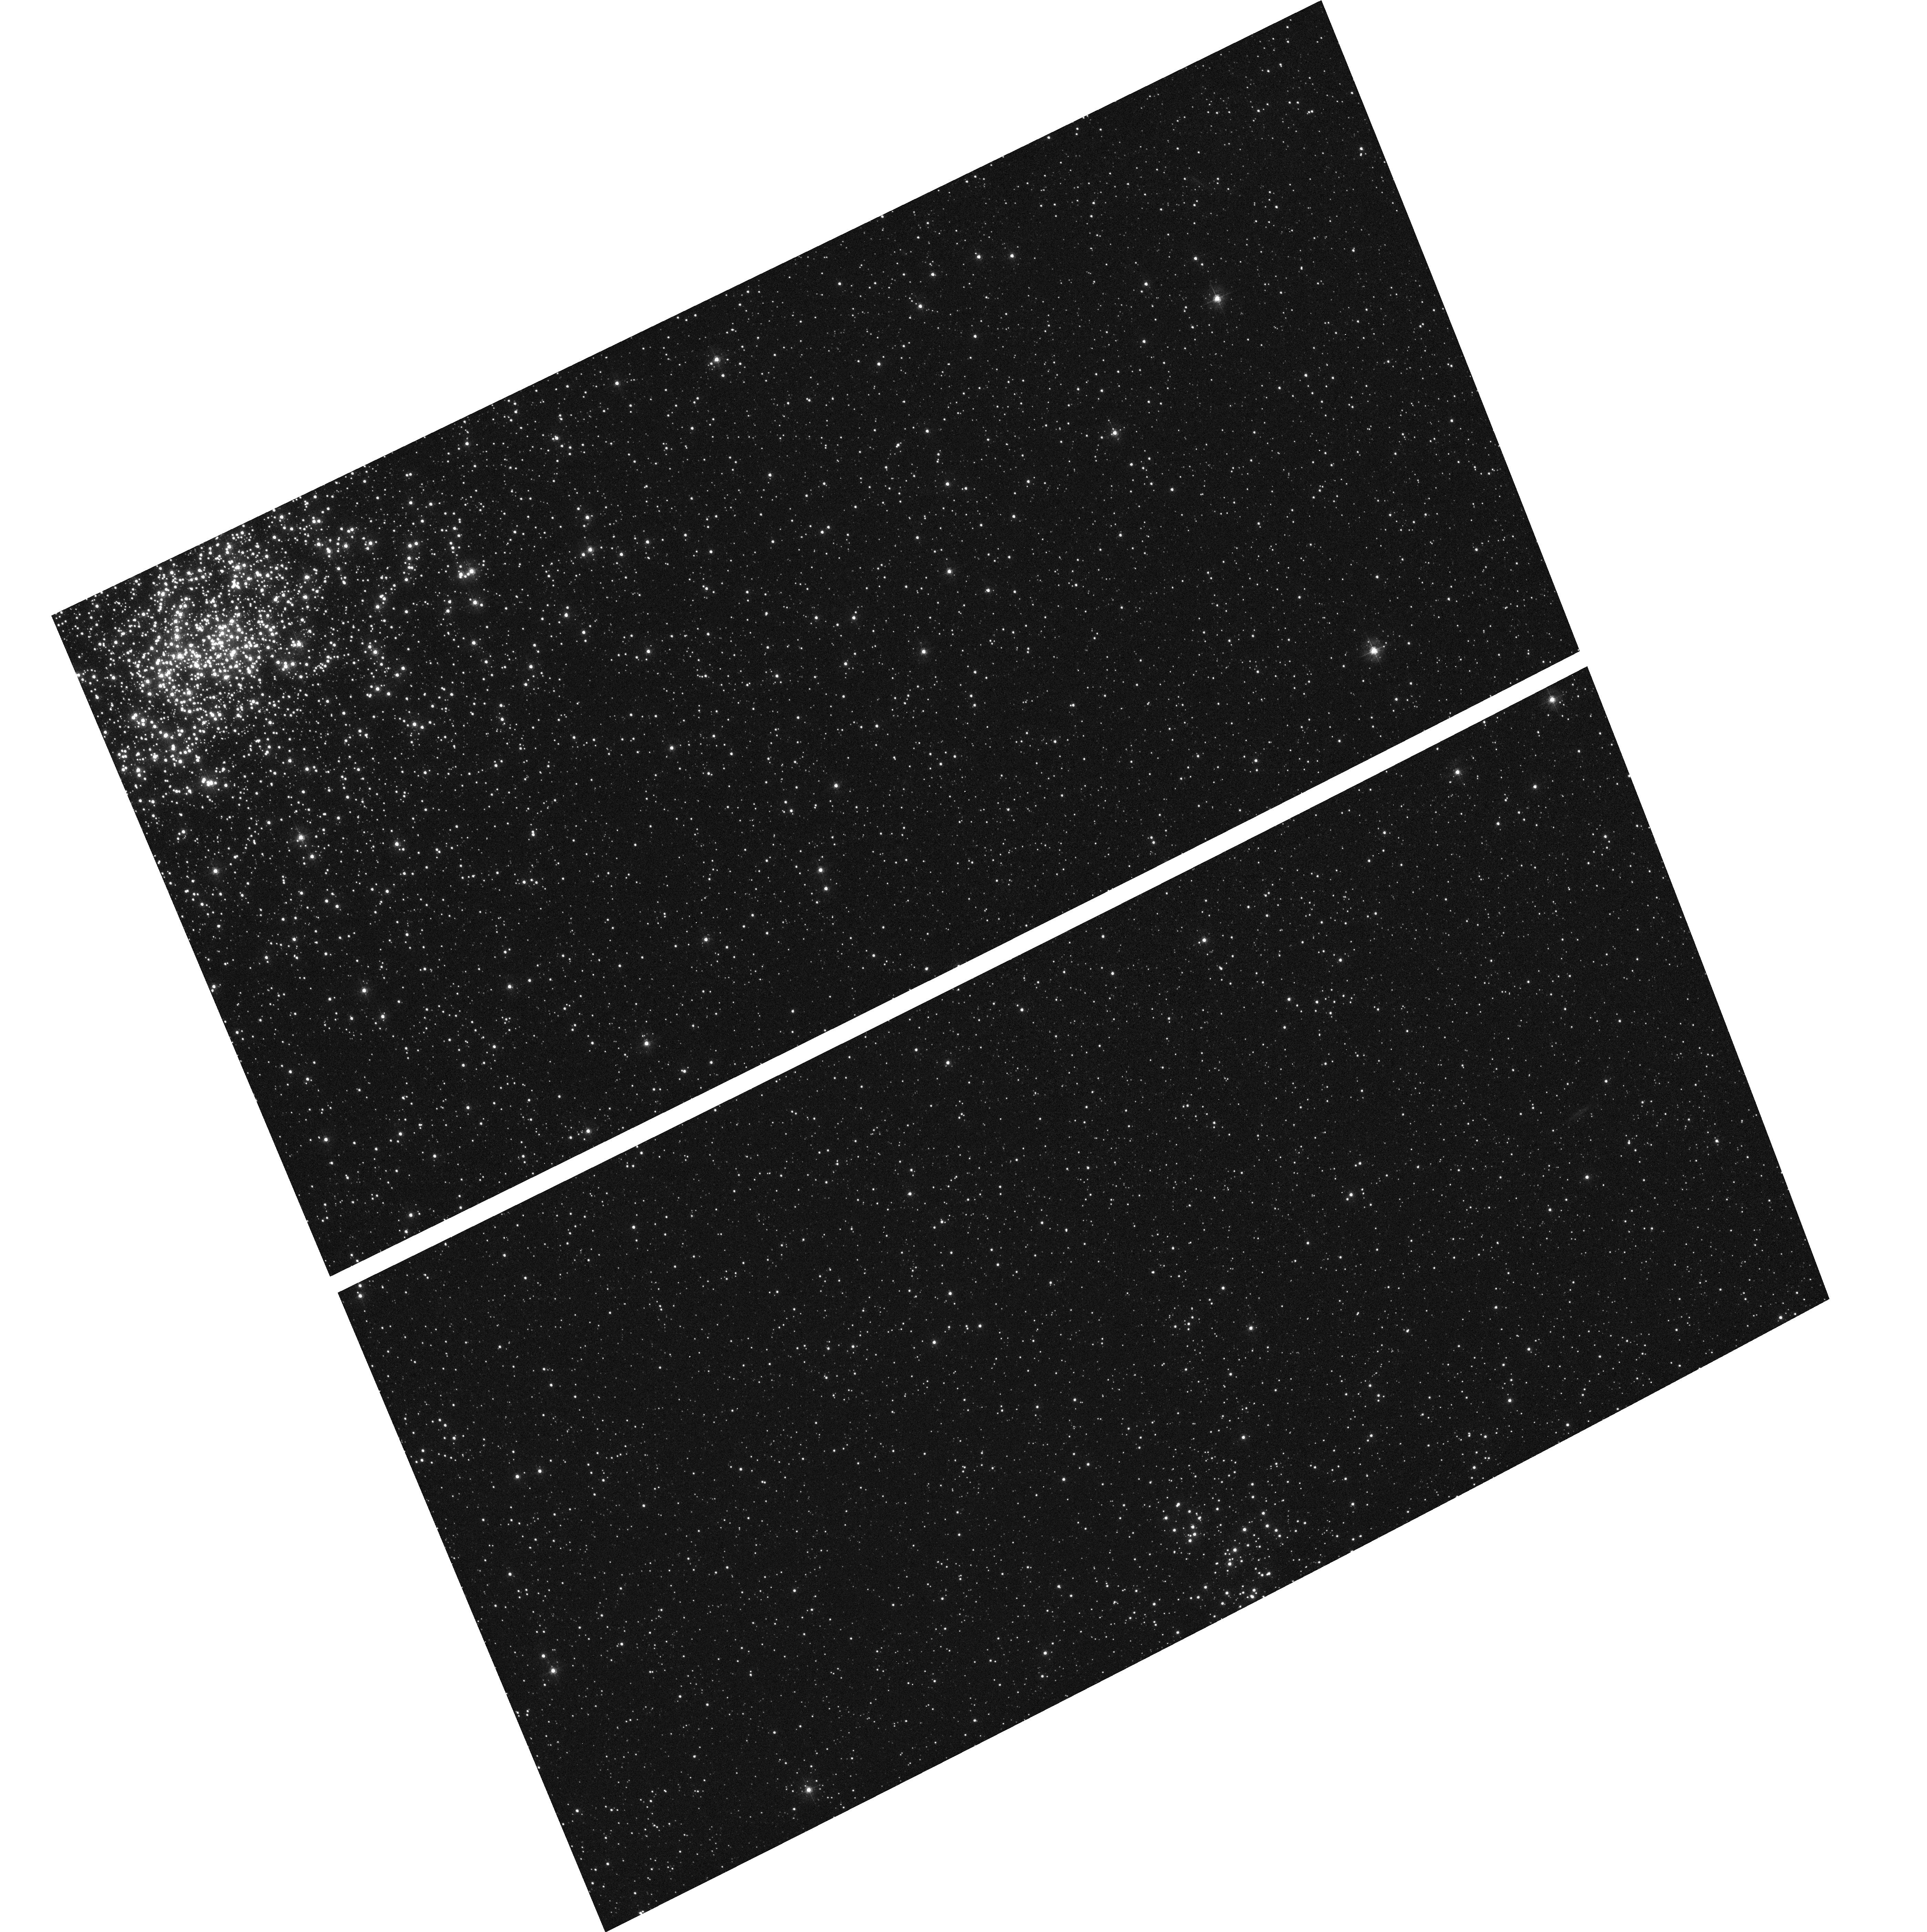
Target: field at RA 83.330°, Dec -70.999°
Instrument: ACS/WFC
Filter: F435W
Exposure: 2 min
Observation ID: hst_9827_12_acs_wfc_f435w_j8qz12

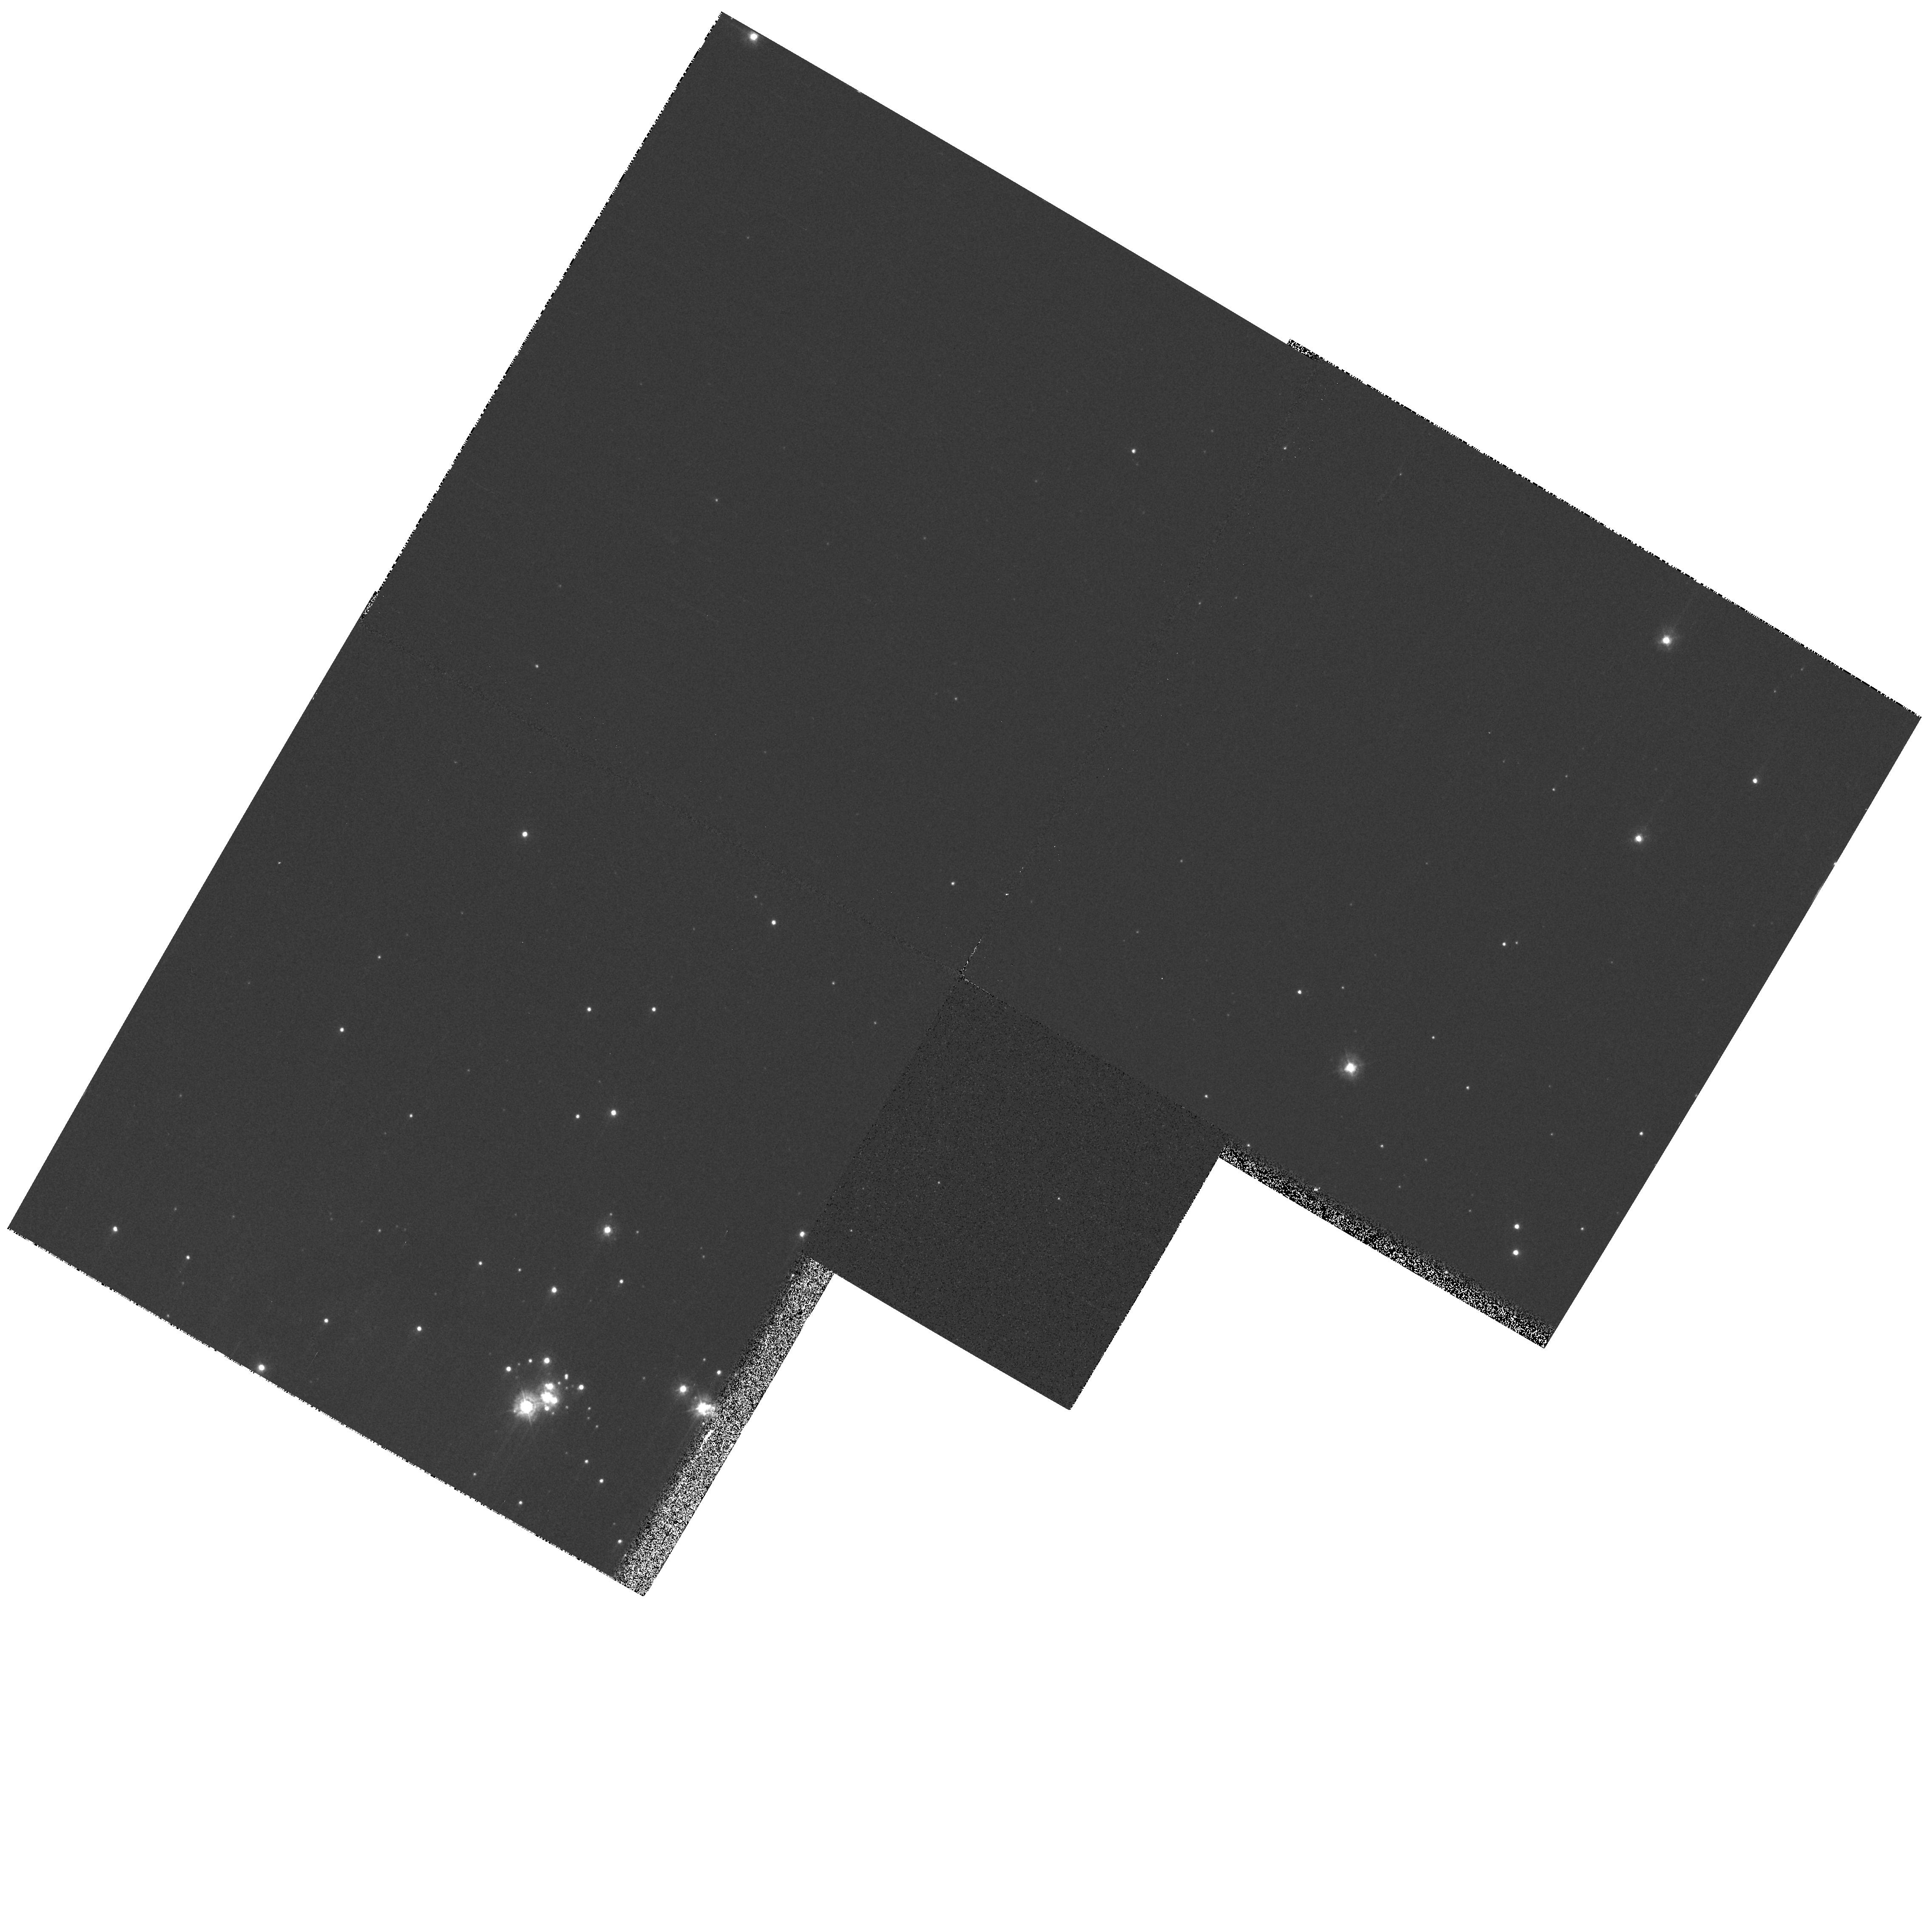
Target: field at RA 82.779°, Dec -71.053°
Instrument: WFPC2/PC
Filter: F336W
Exposure: 2 min
Observation ID: hst_9827_07_wfpc2_pc_f336w_u8qz07

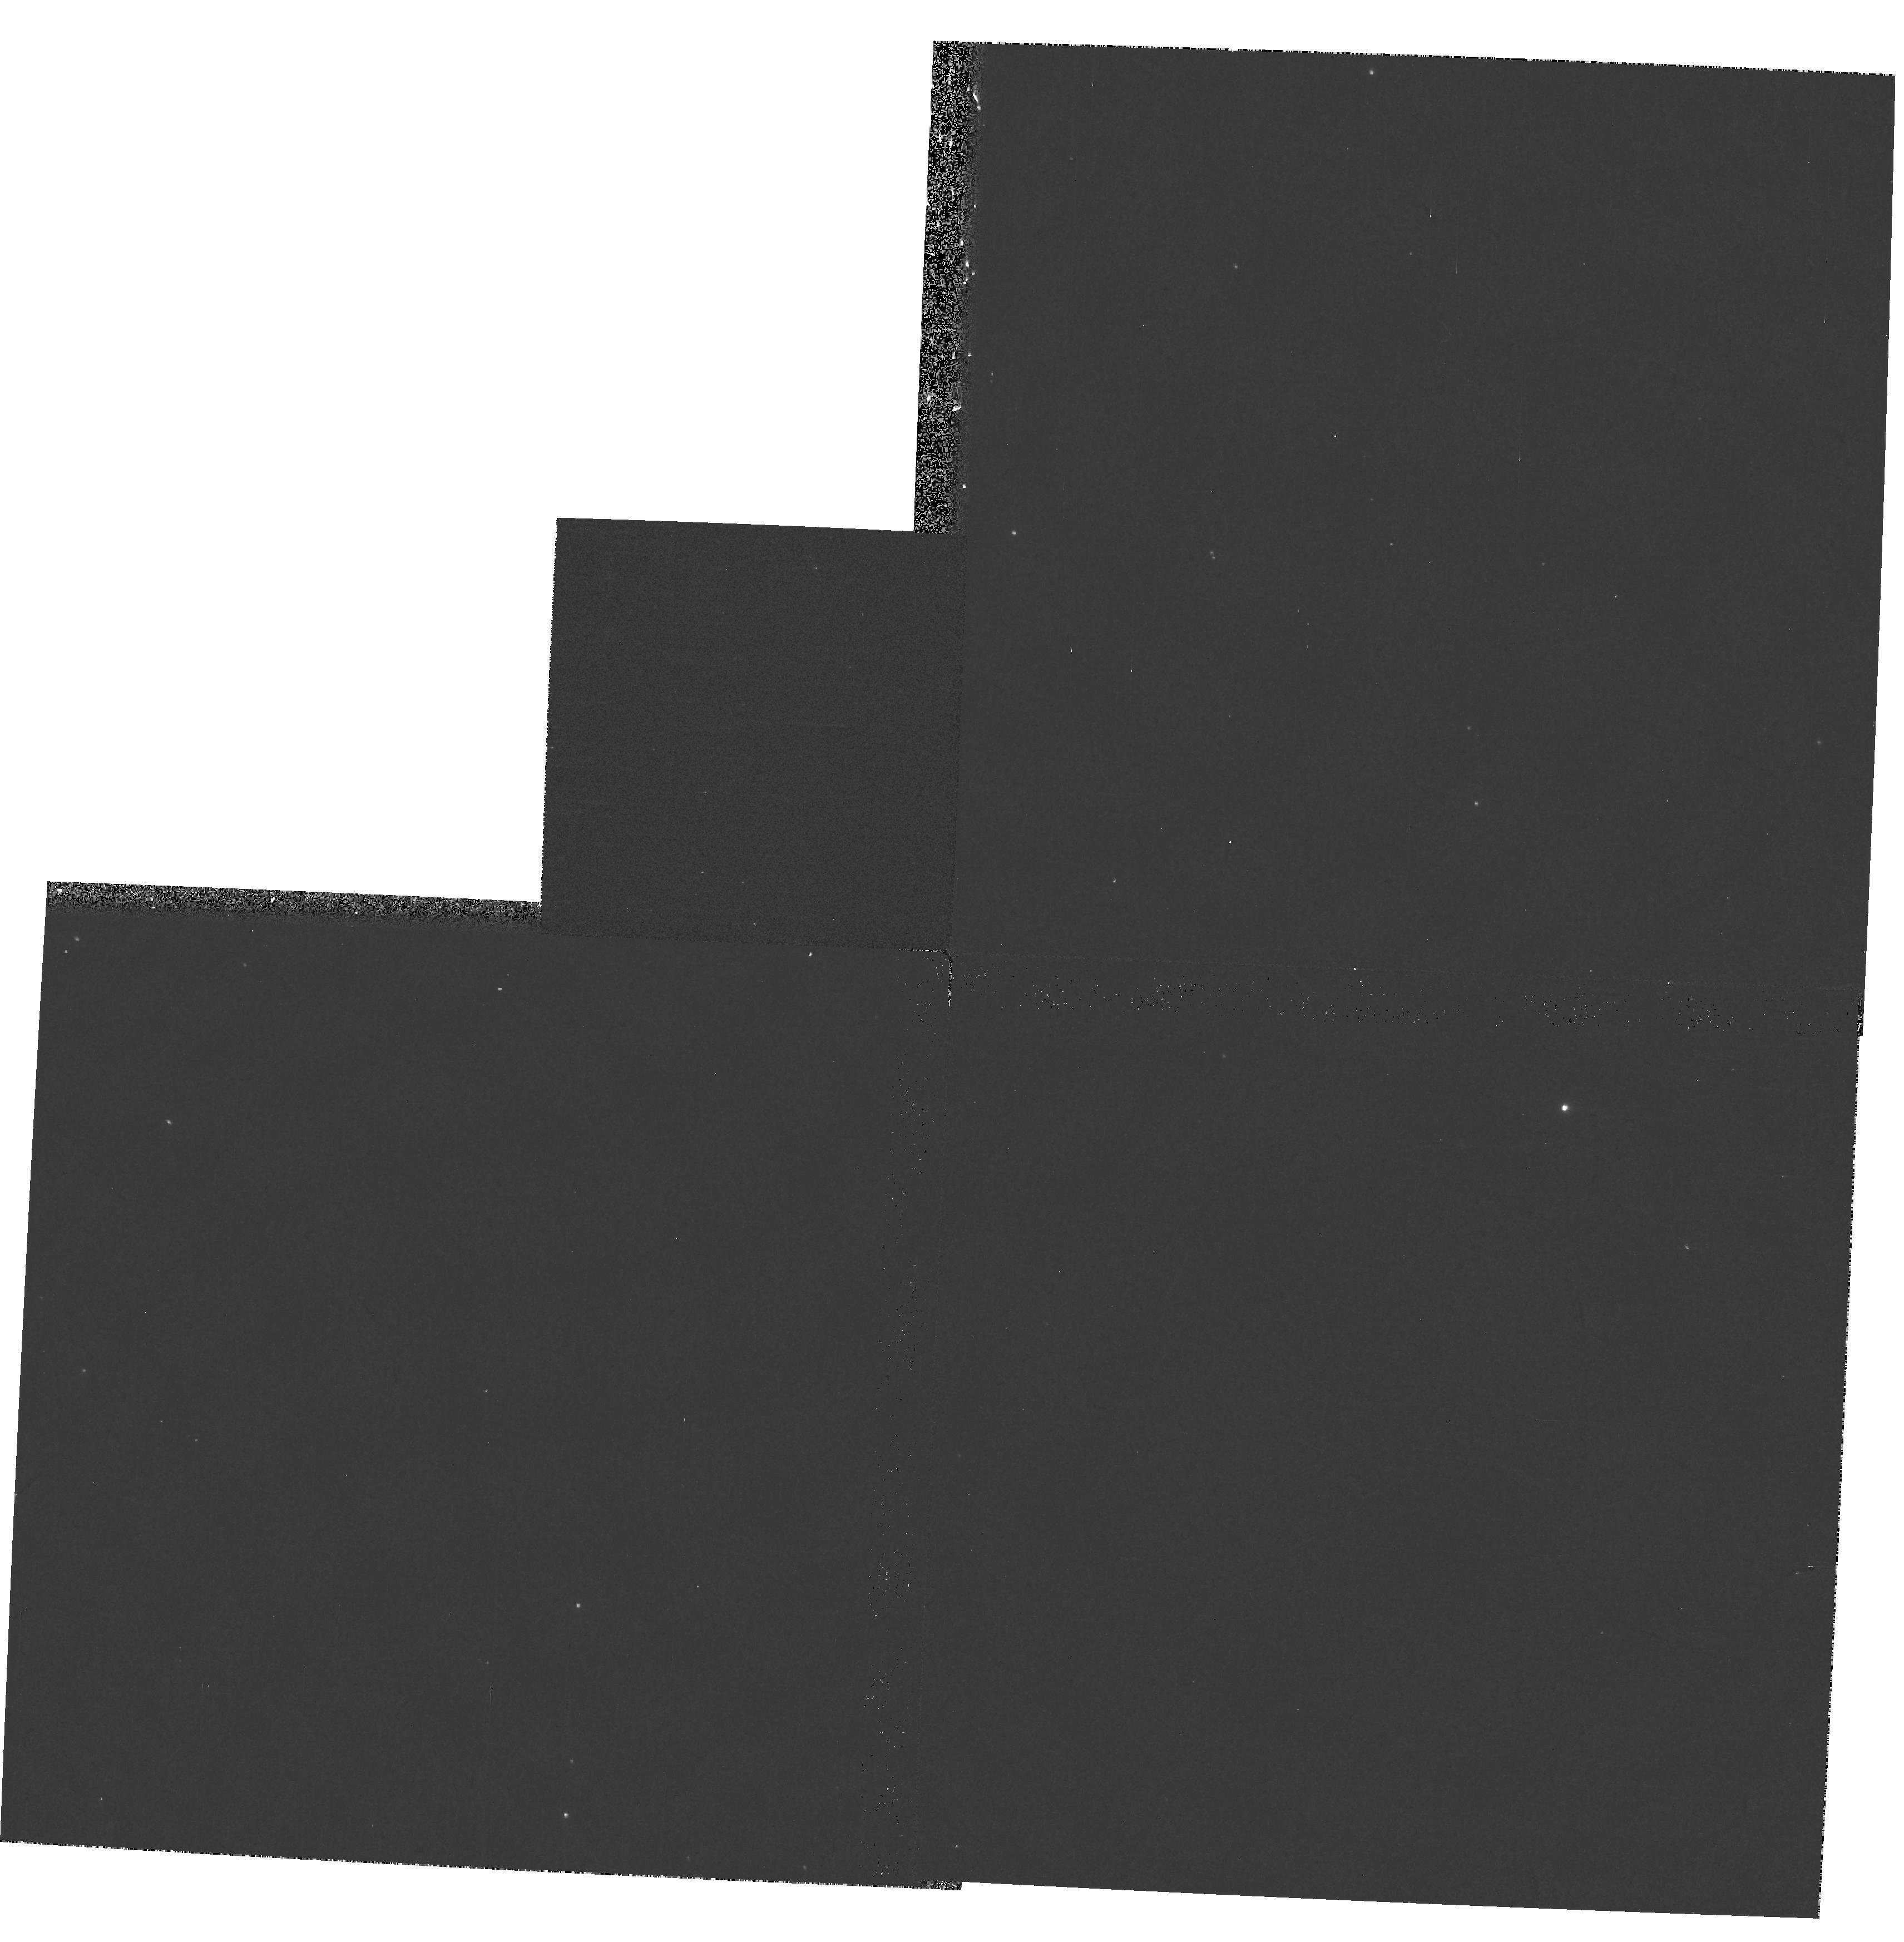
Target: field at RA 85.592°, Dec -67.857°
Instrument: WFPC2/PC
Filter: F170W
Exposure: 10 min
Observation ID: hst_9827_06_wfpc2_pc_f170w_u8qz06

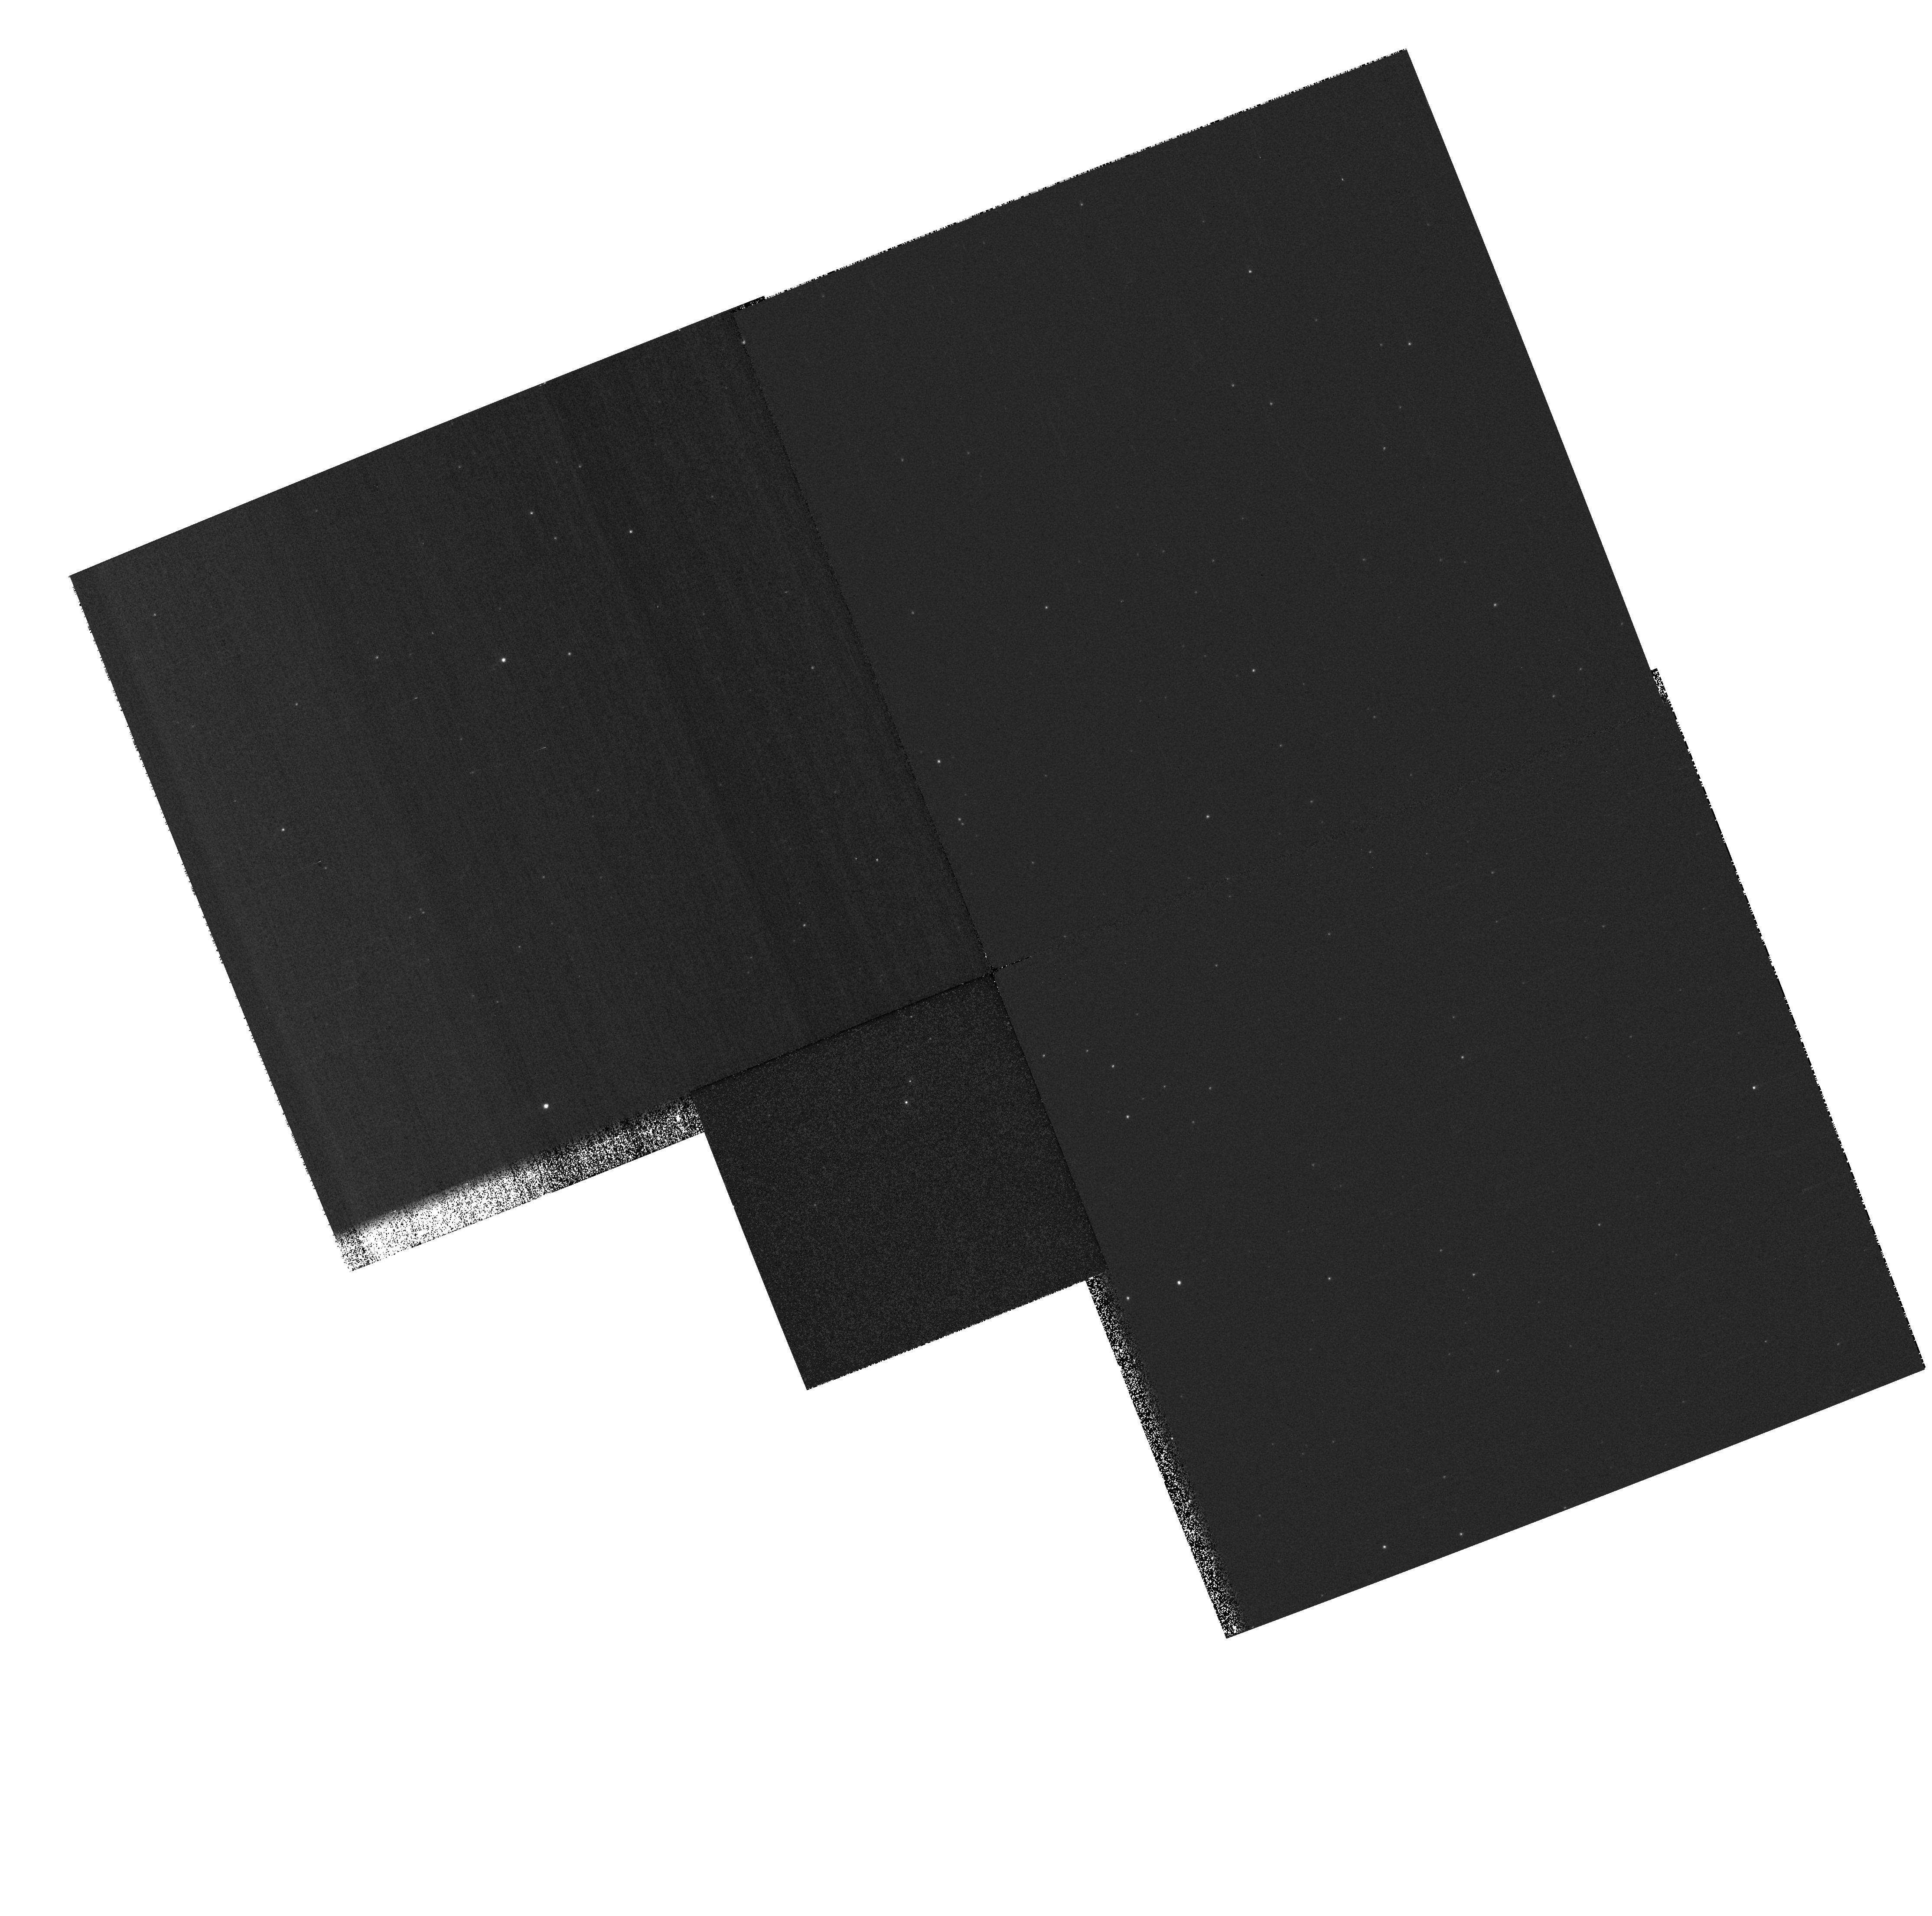
Target: field at RA 85.845°, Dec -67.983°
Instrument: WFPC2/PC
Filter: F439W
Exposure: 1 min
Observation ID: hst_9827_04_wfpc2_pc_f439w_u8qz04

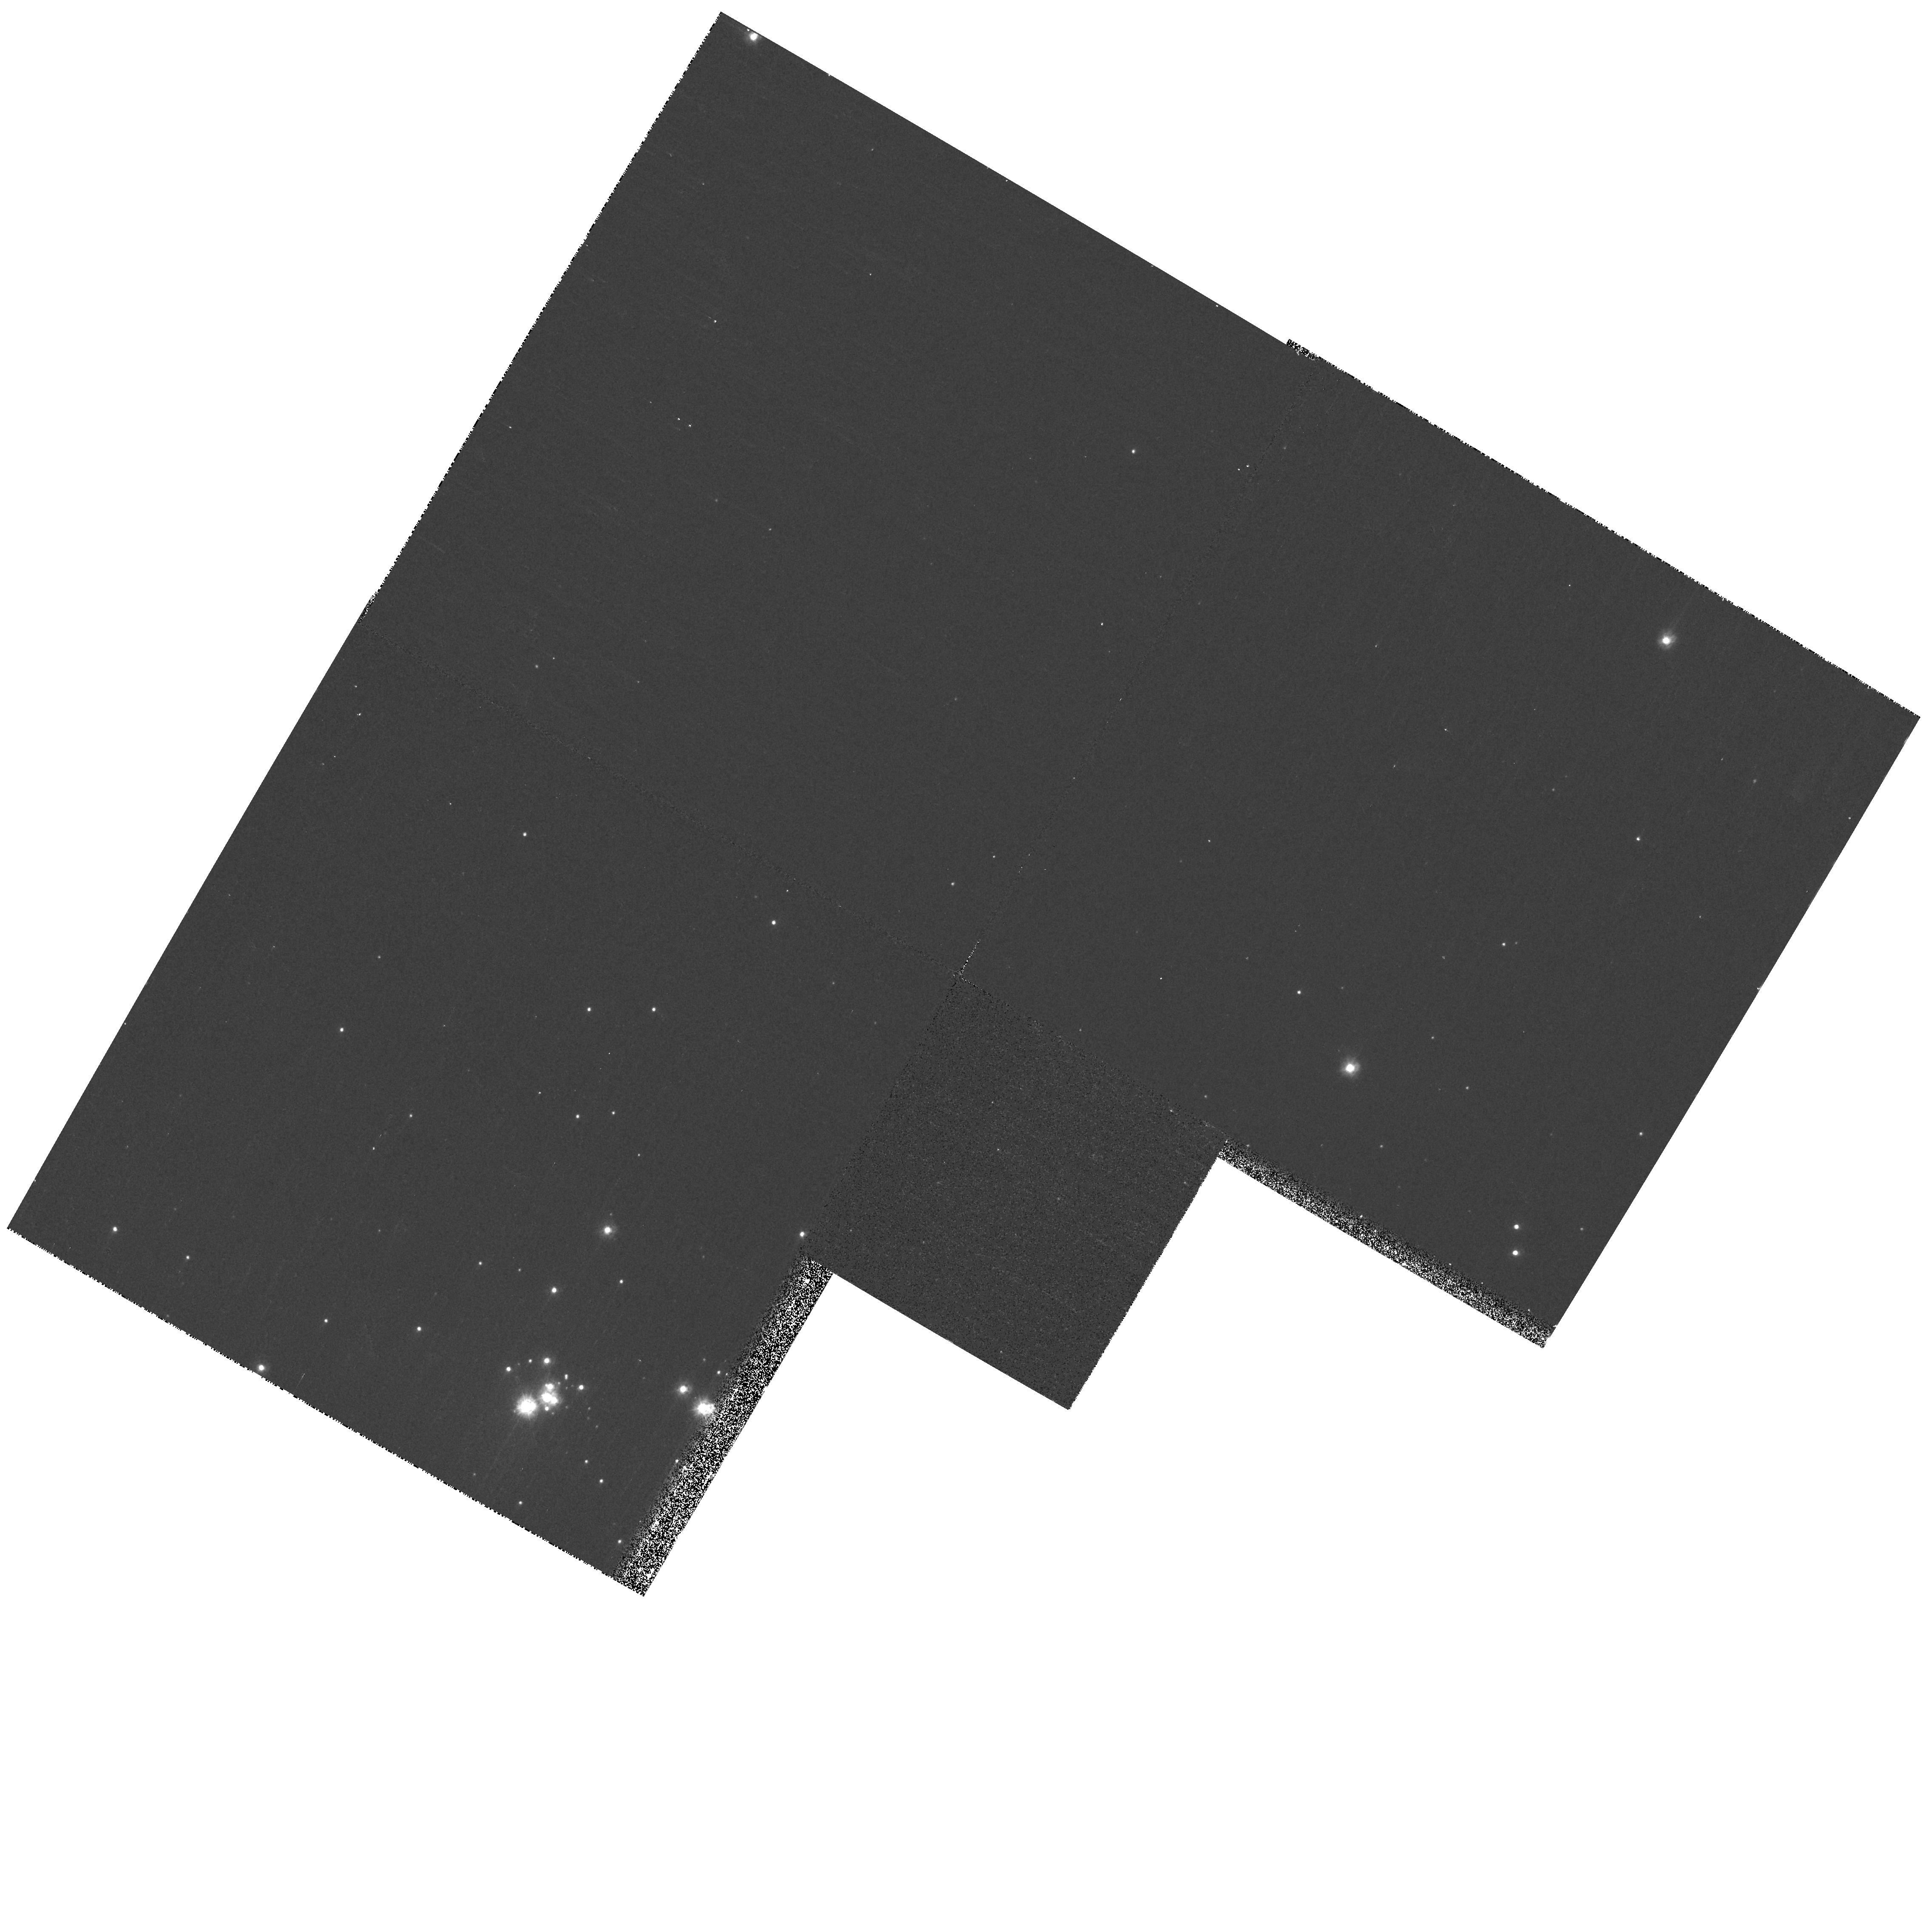
Target: field at RA 82.779°, Dec -71.053°
Instrument: WFPC2/PC
Filter: F255W
Exposure: 7 min
Observation ID: hst_9827_07_wfpc2_pc_f255w_u8qz07

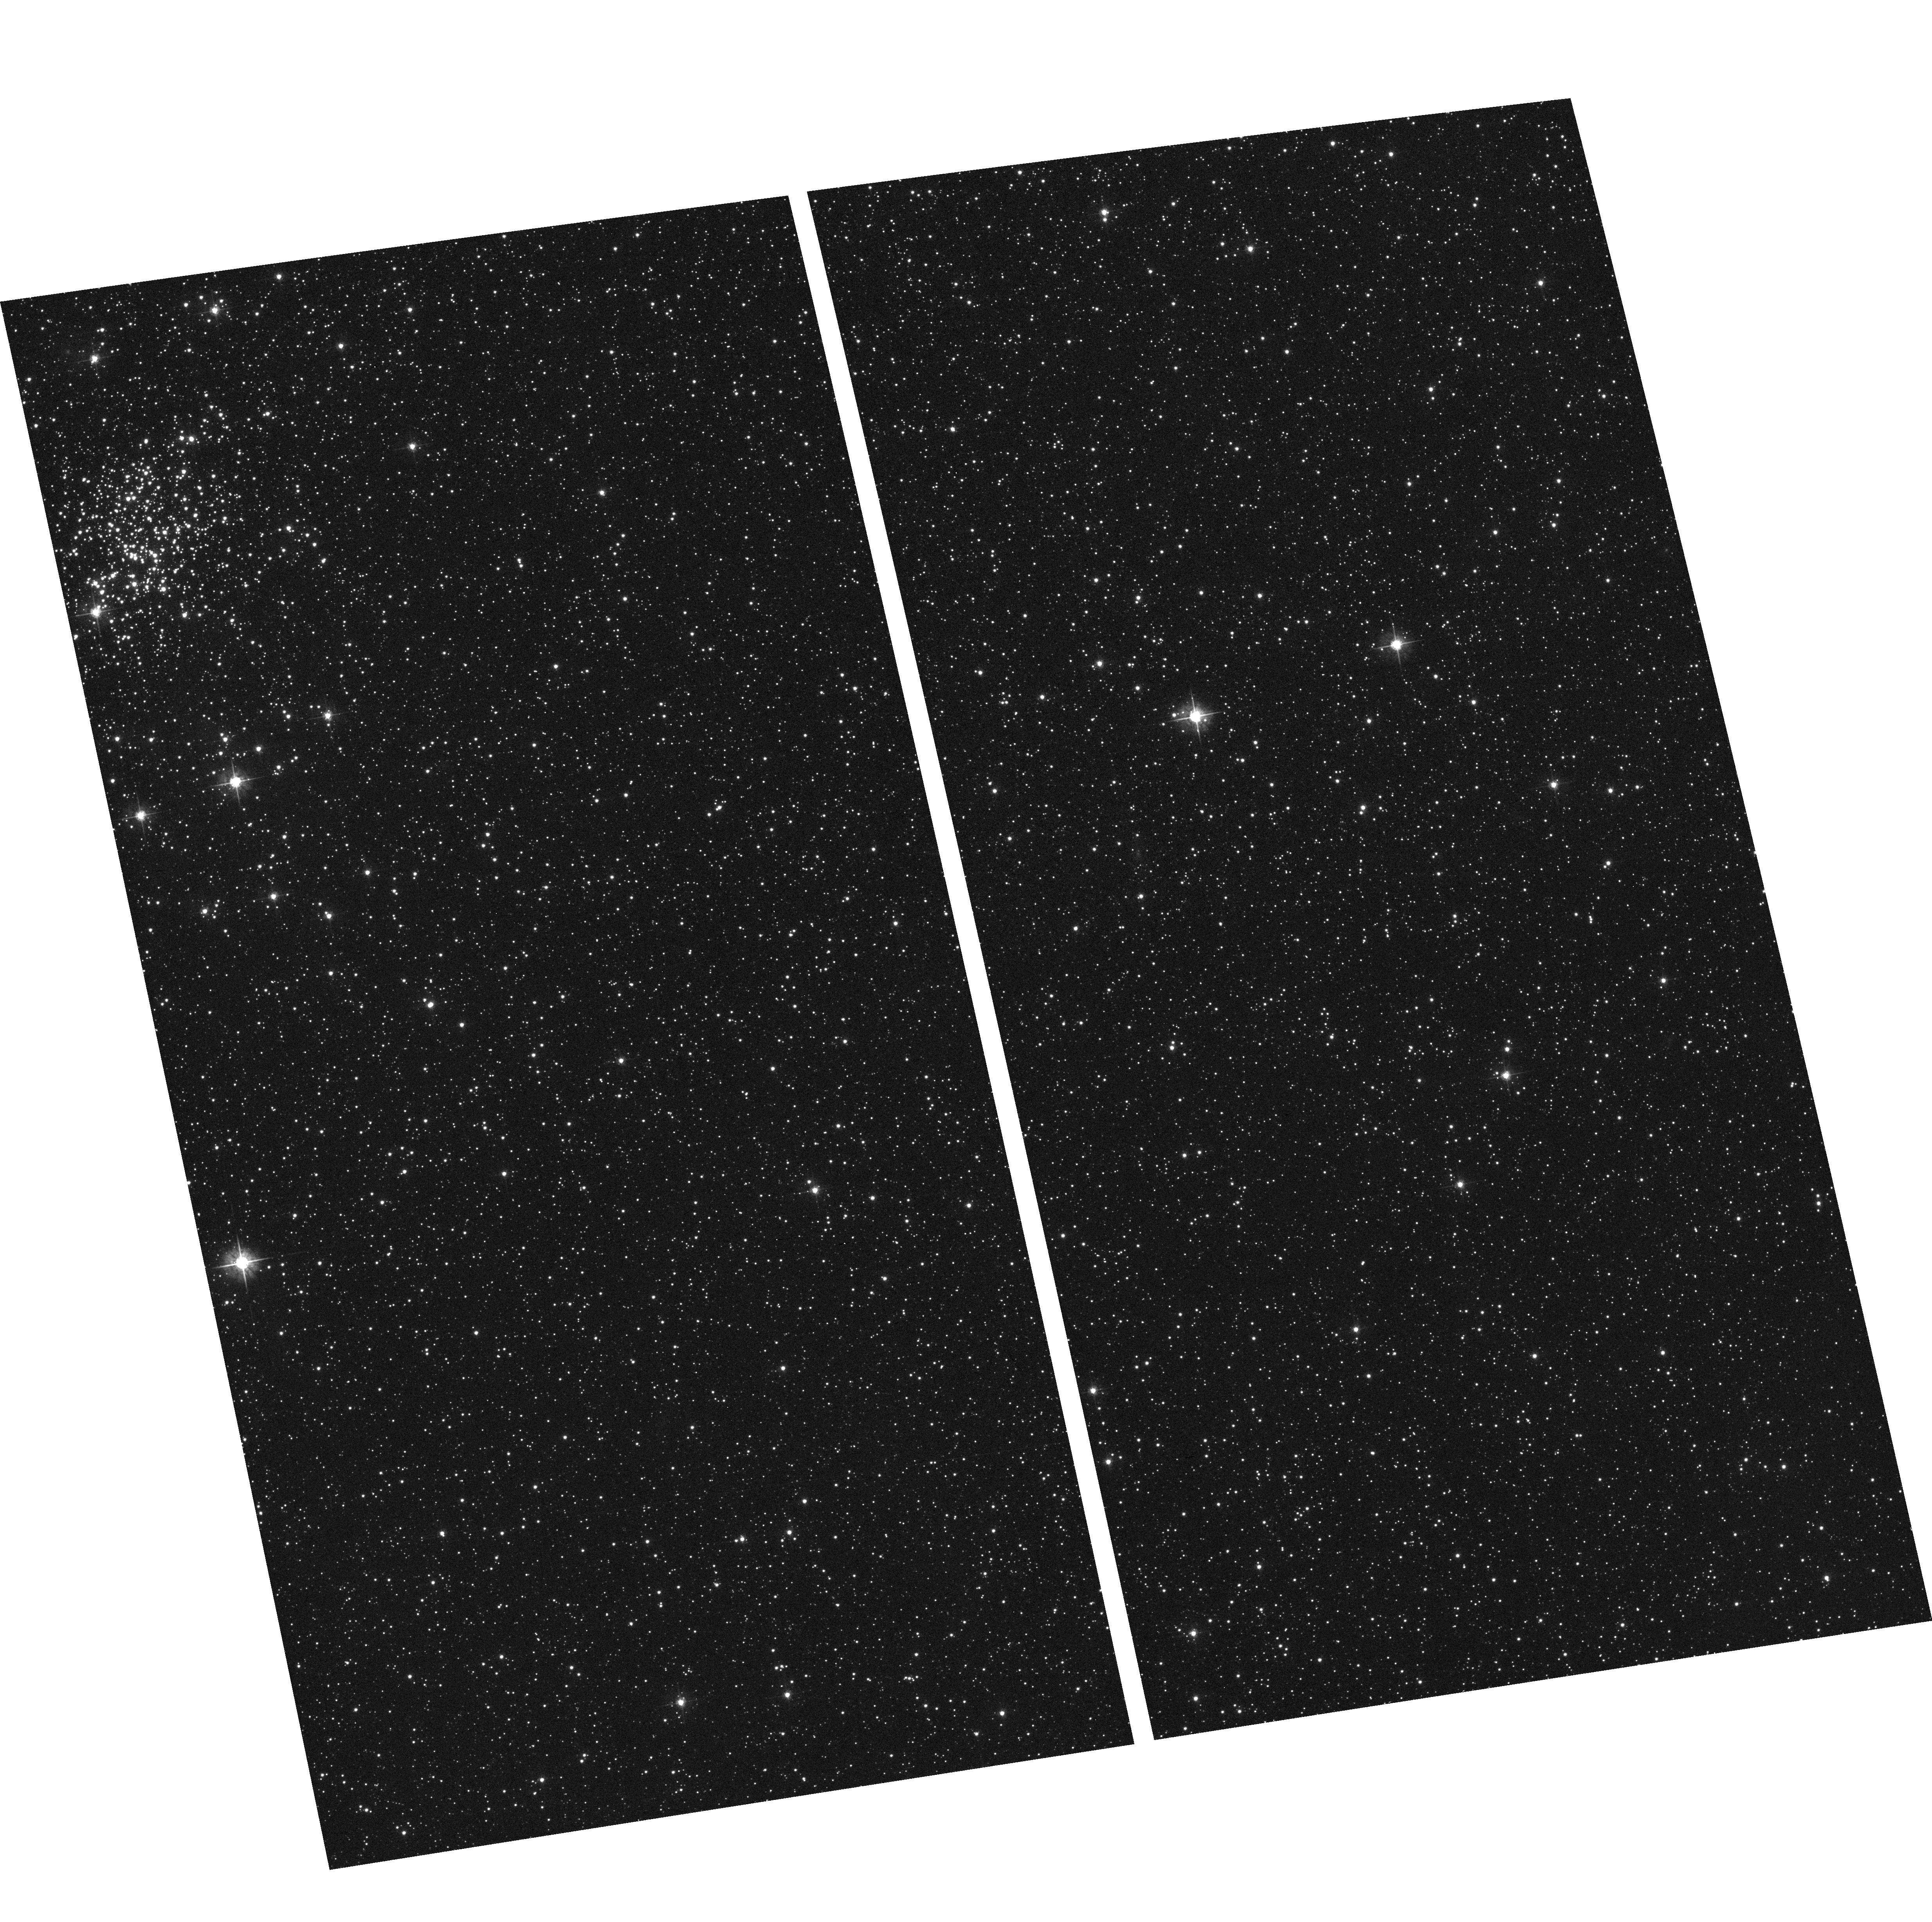
Target: field at RA 85.210°, Dec -69.919°
Instrument: ACS/WFC
Filter: F555W
Exposure: 2 min
Observation ID: hst_9827_14_acs_wfc_f555w_j8qz14

UV extinction by dust in unexplored LMC environments (PI: Bianchi, Luciana C.)

The ensemble of results from studies of the UV extinction in the Milky Way, Magellanic Clouds (MC), M31 and M33, indicates a complex dependence of the dust properties with environment, where starburst activity and metallicity are relevant factors. Work in the LMC to date, based on IUE data, has several drawbacks: a) only supergiants could be used, b) they all have moderate extinction, c) the IUE S/N is limited, d) the large IUE slit may include light from other sources, such as scattered light from dust or faint companion stars, e) studies are confined to few (extreme) environments. We propose to obtain UV extinction curves more accurate than previous ones (from STIS spectra of main sequence stars with higher reddening), sampling four environments in the LMC with different levels of star formation activity, including the general field, hitherto unexplored. The results will characterize the properties of dust in different conditions, at the LMC metallicity, which is useful to intepret integrated properties of distant galaxies, as well as GALEX upcoming UV surveys. A complementary study is under way with FUSE in the far-UV range. The combined results will provide insight on the properties of small grains.